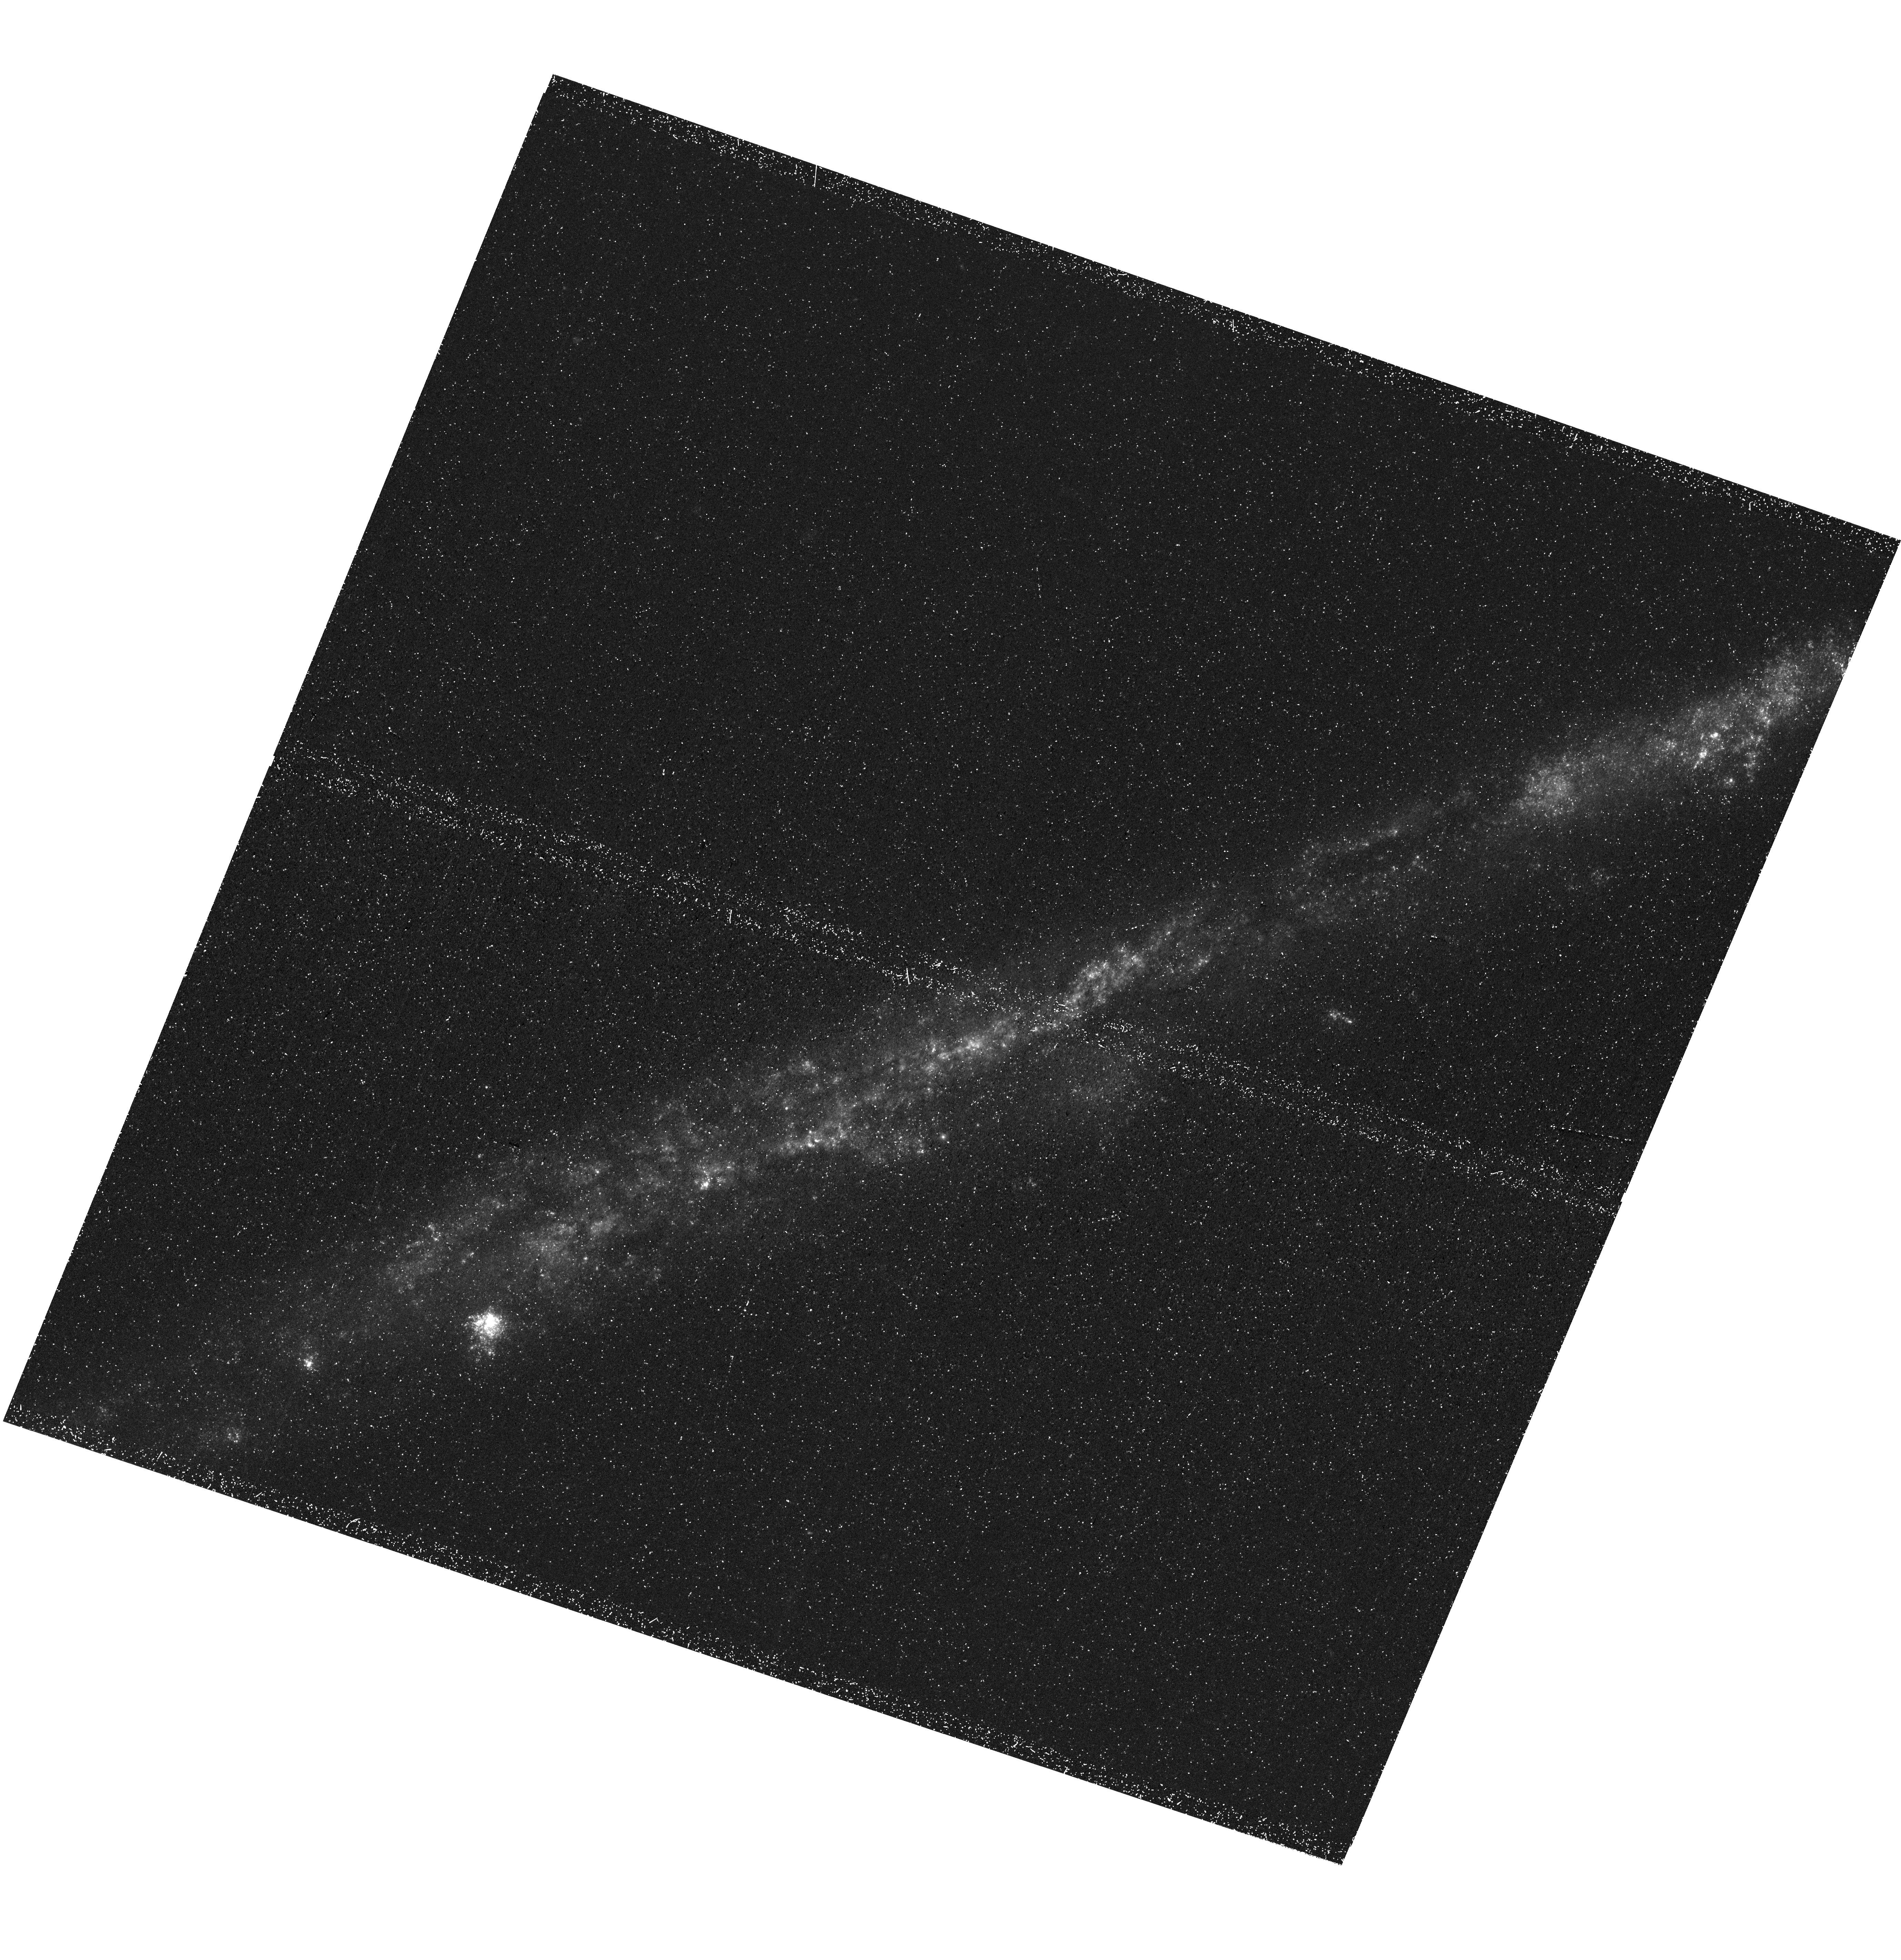
Target: NGC3044
Instrument: WFC3/UVIS
Filter: F225W
Exposure: 1.4 h
Observation ID: hst_17717_03_wfc3_uvis_f225w_ifh803

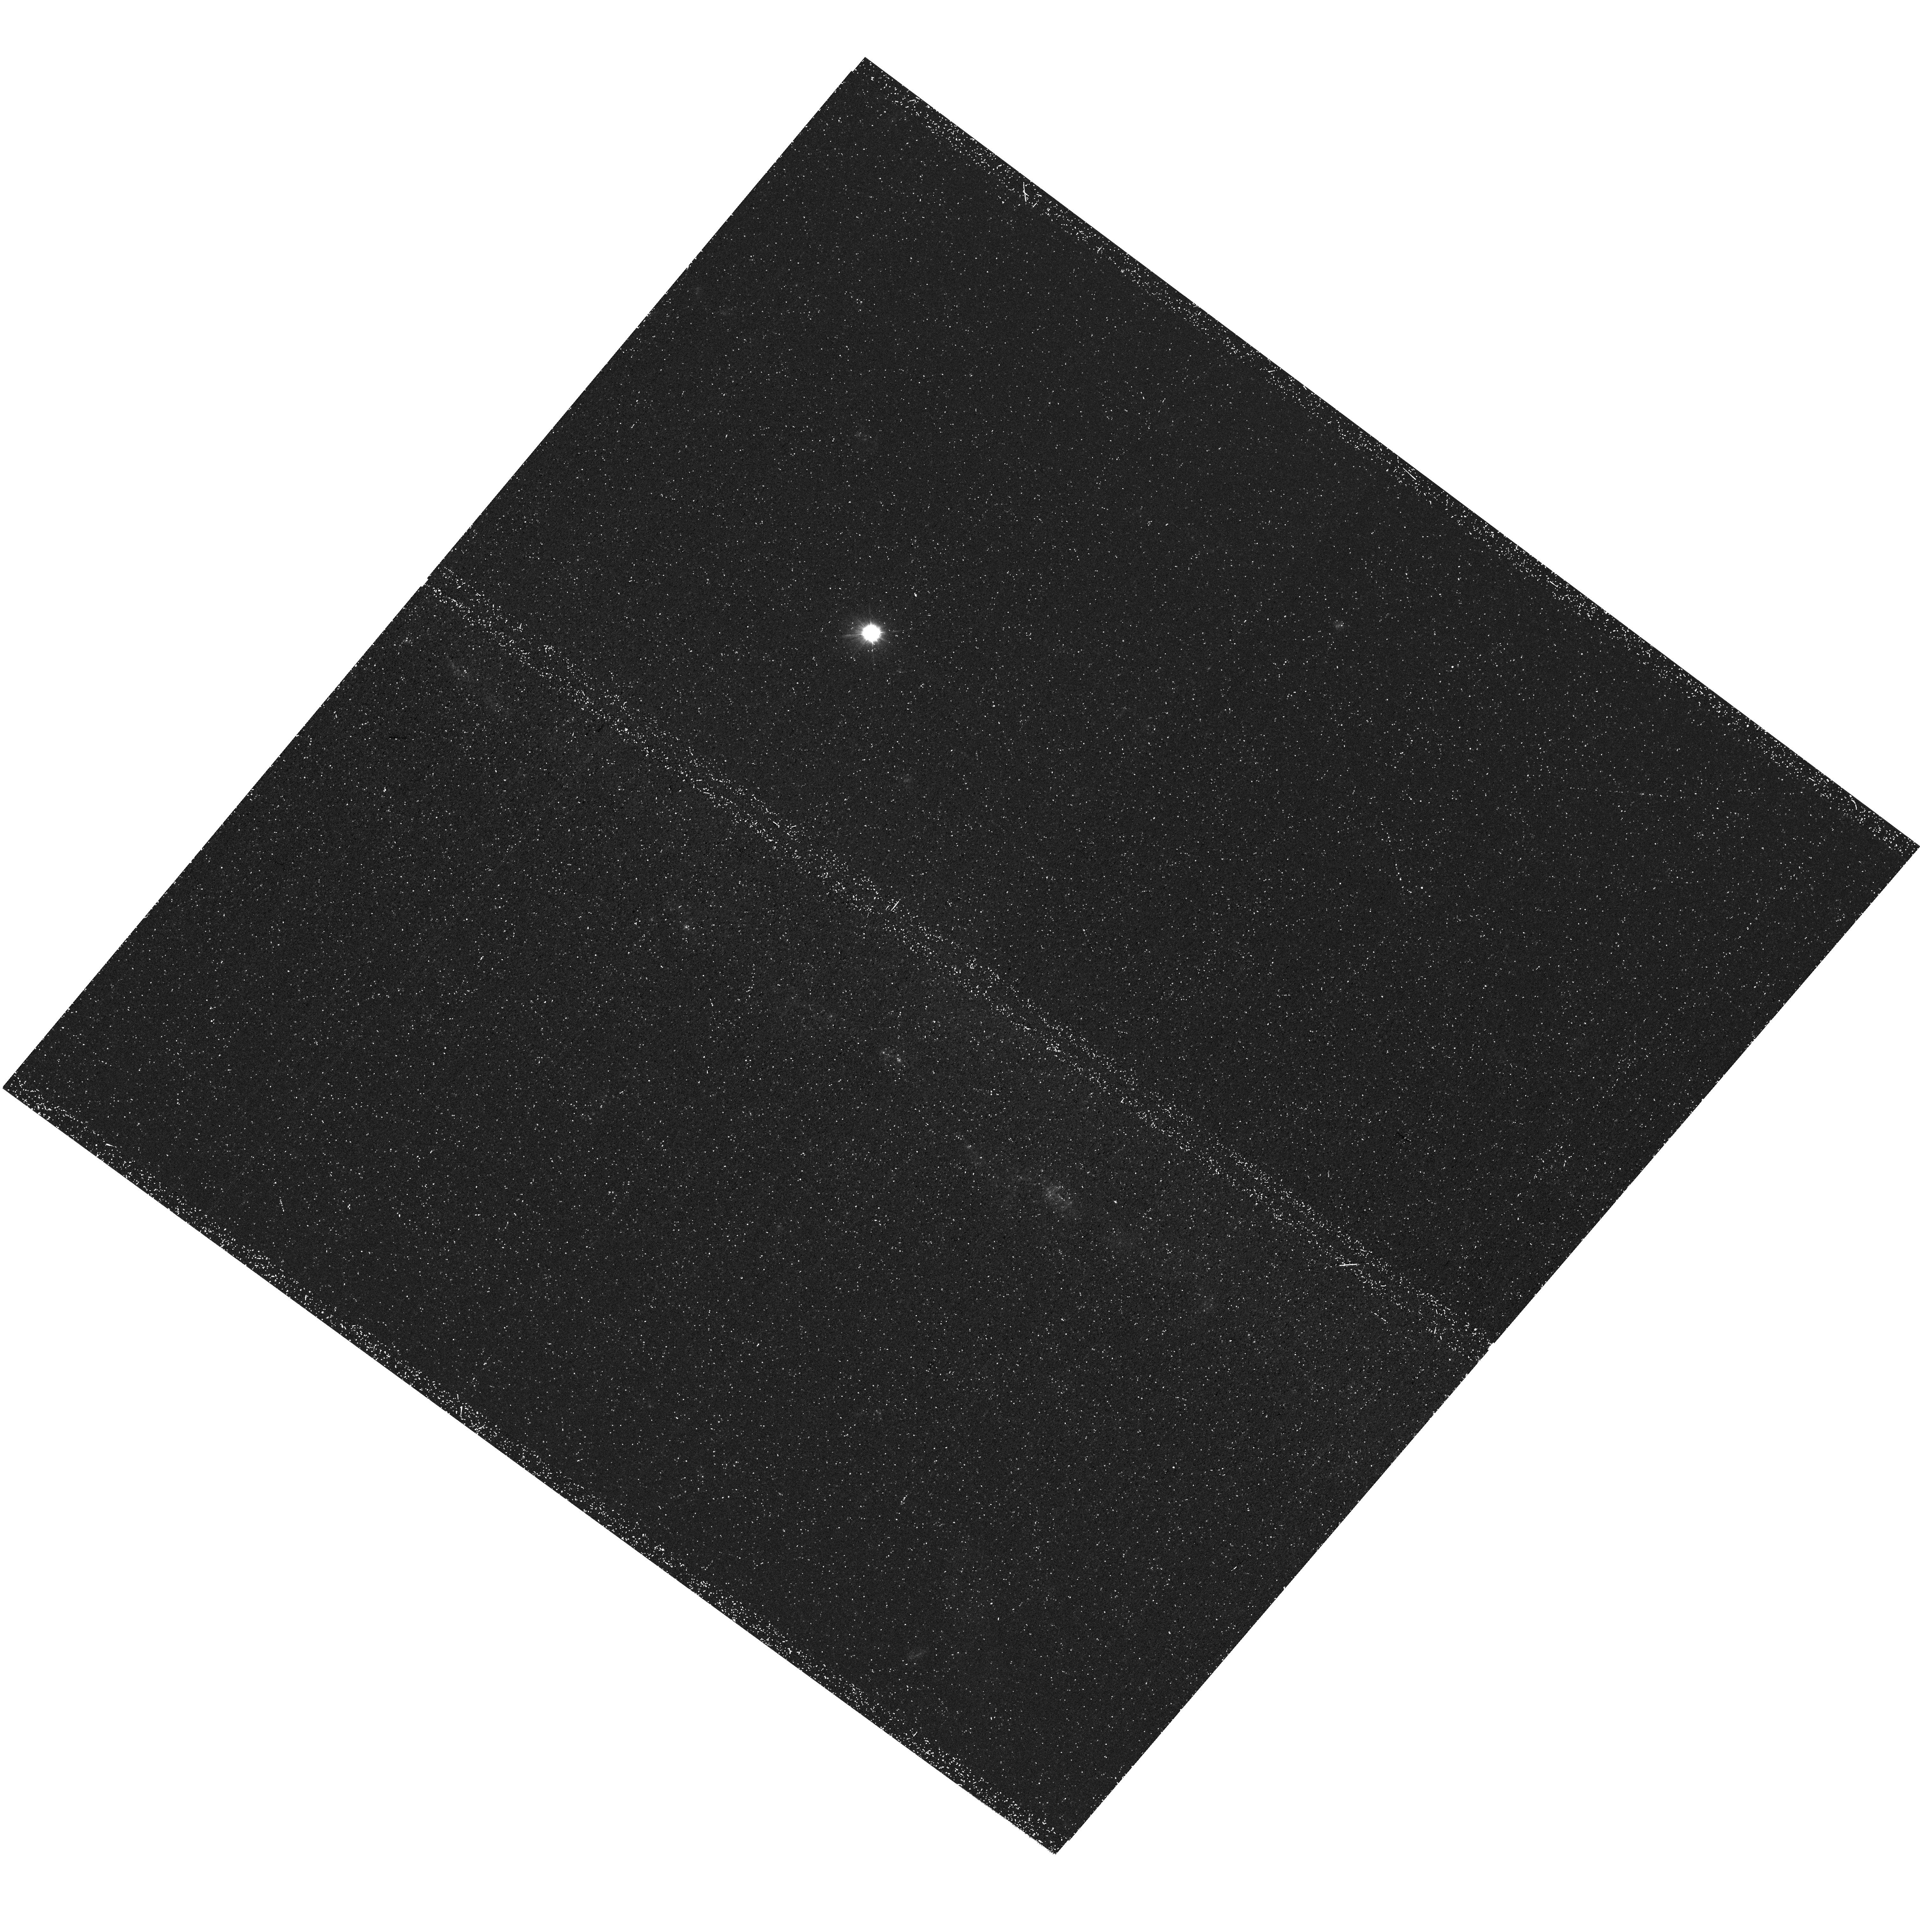
Target: NGC4217
Instrument: WFC3/UVIS
Filter: F225W
Exposure: 1.5 h
Observation ID: hst_17717_04_wfc3_uvis_f225w_ifh804

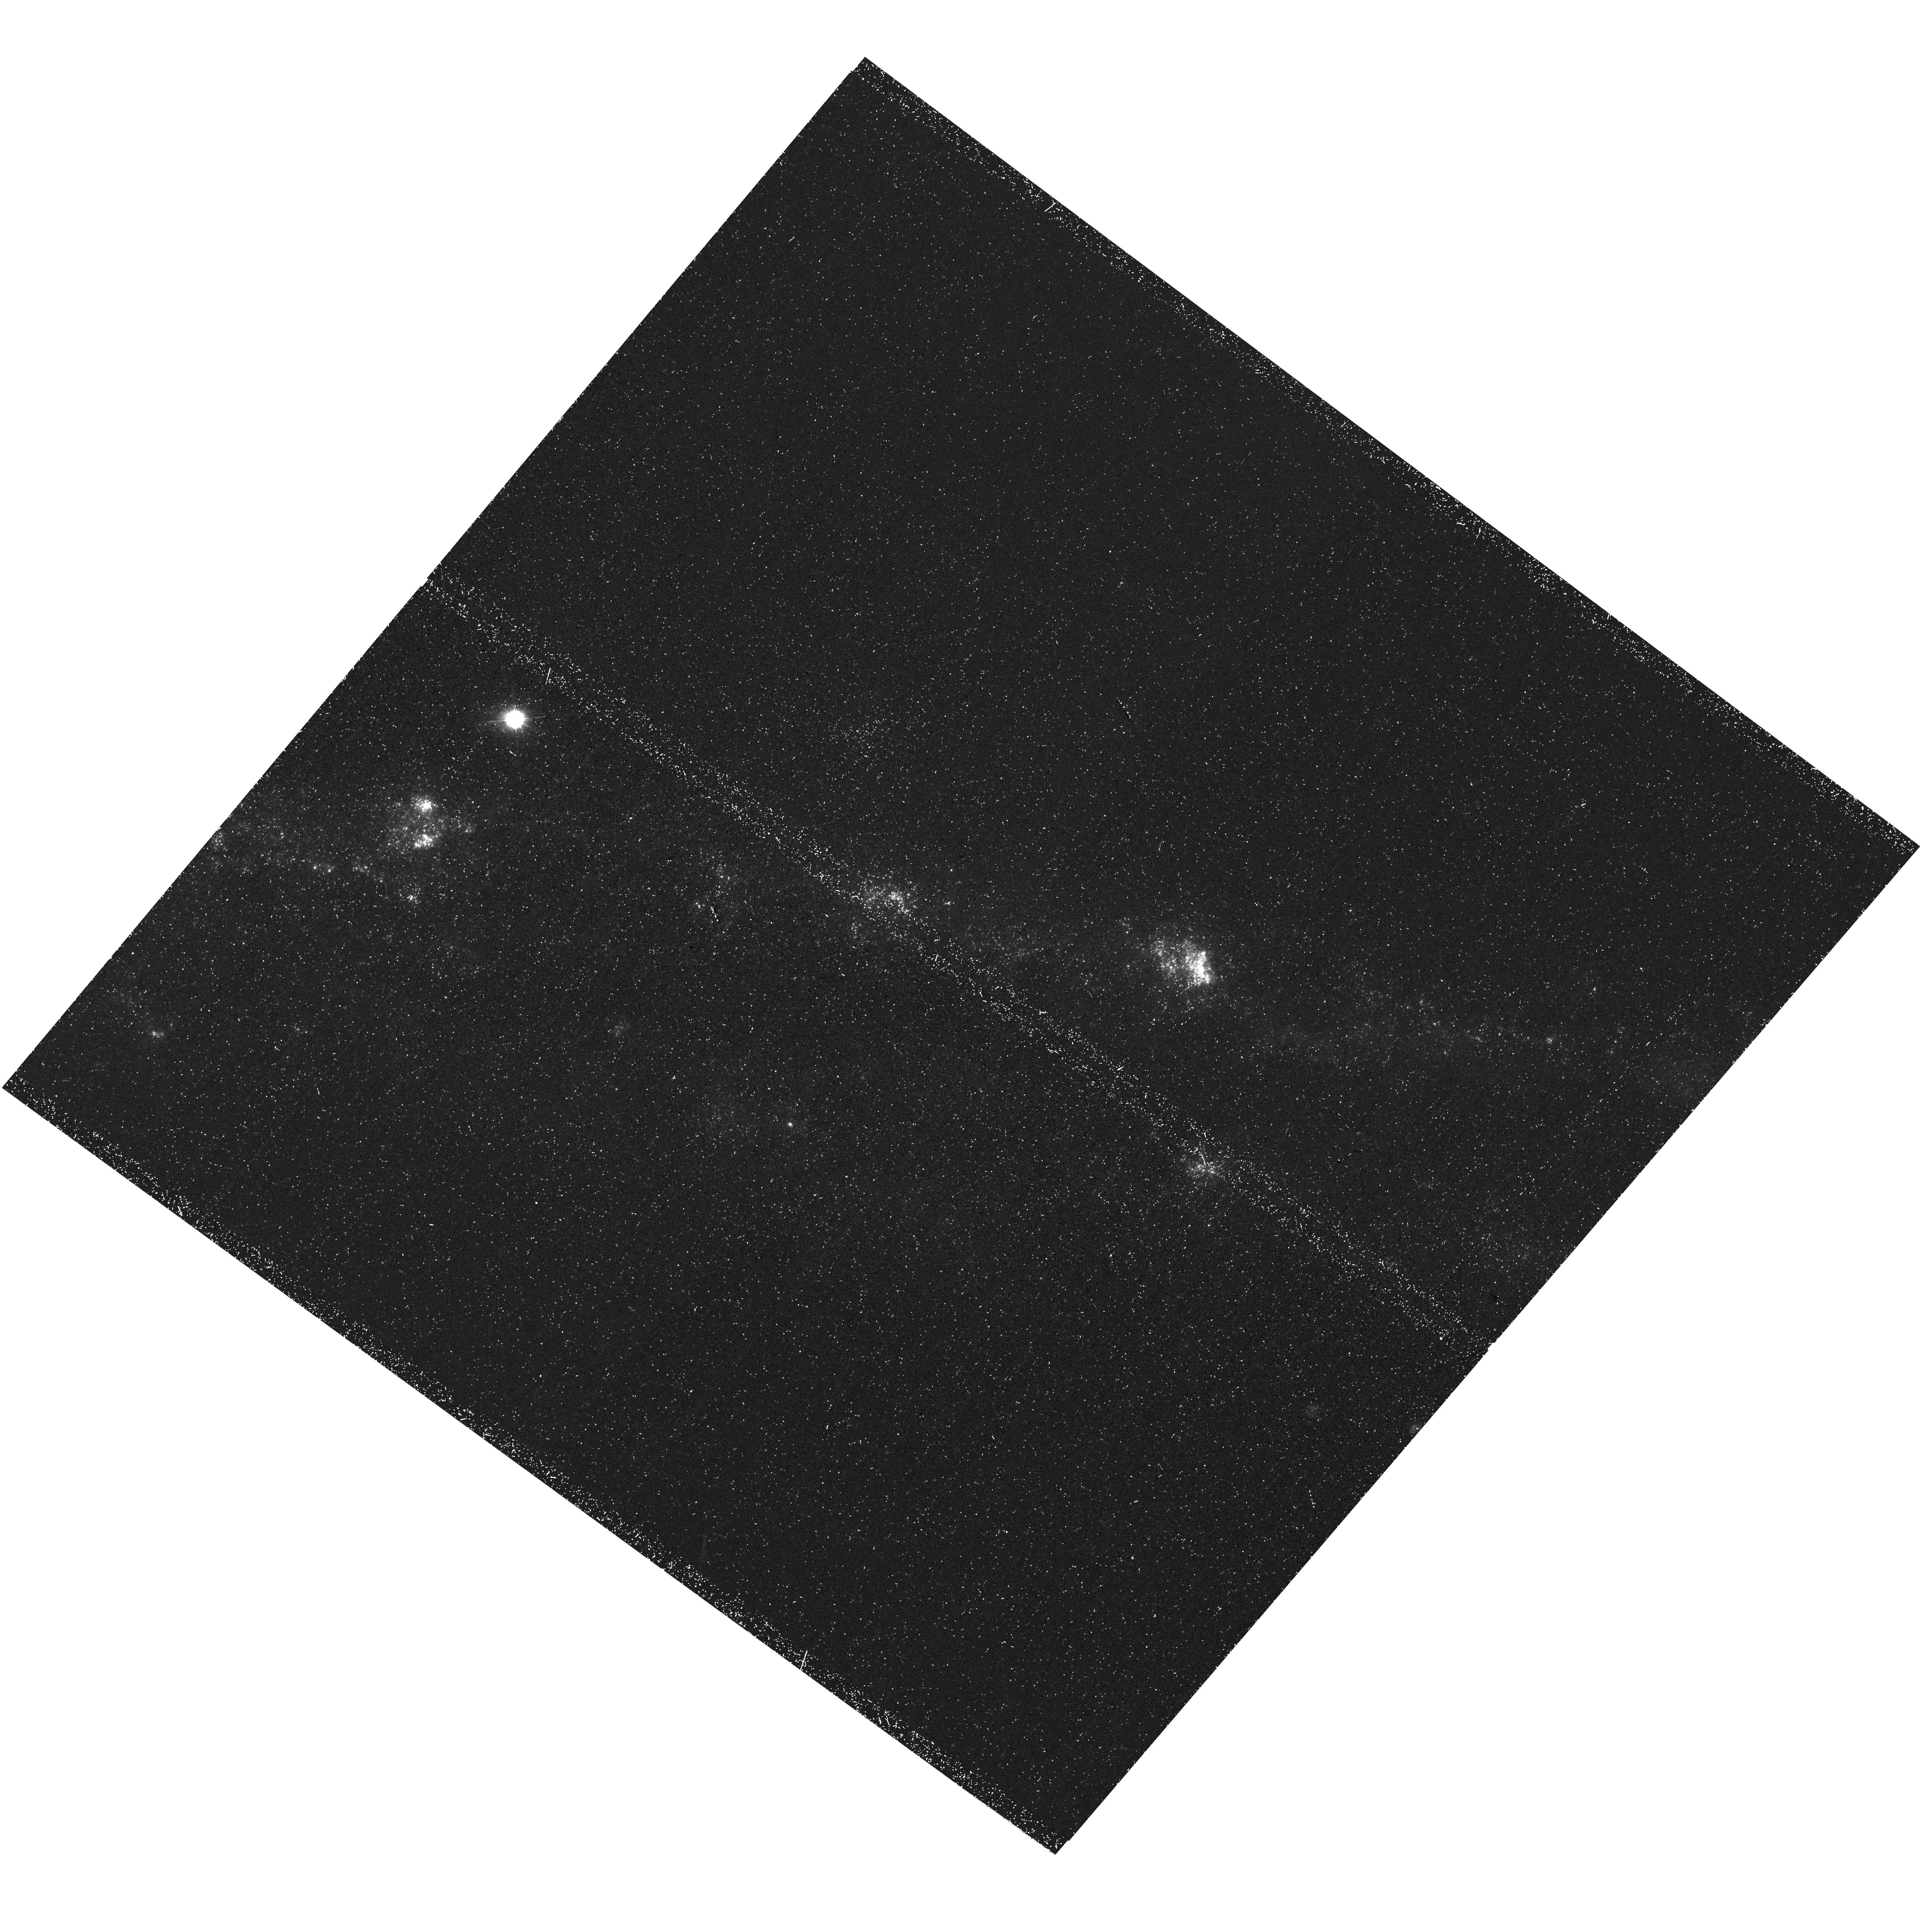
Target: NGC4517
Instrument: WFC3/UVIS
Filter: F225W
Exposure: 1.4 h
Observation ID: hst_17717_01_wfc3_uvis_f225w_ifh801

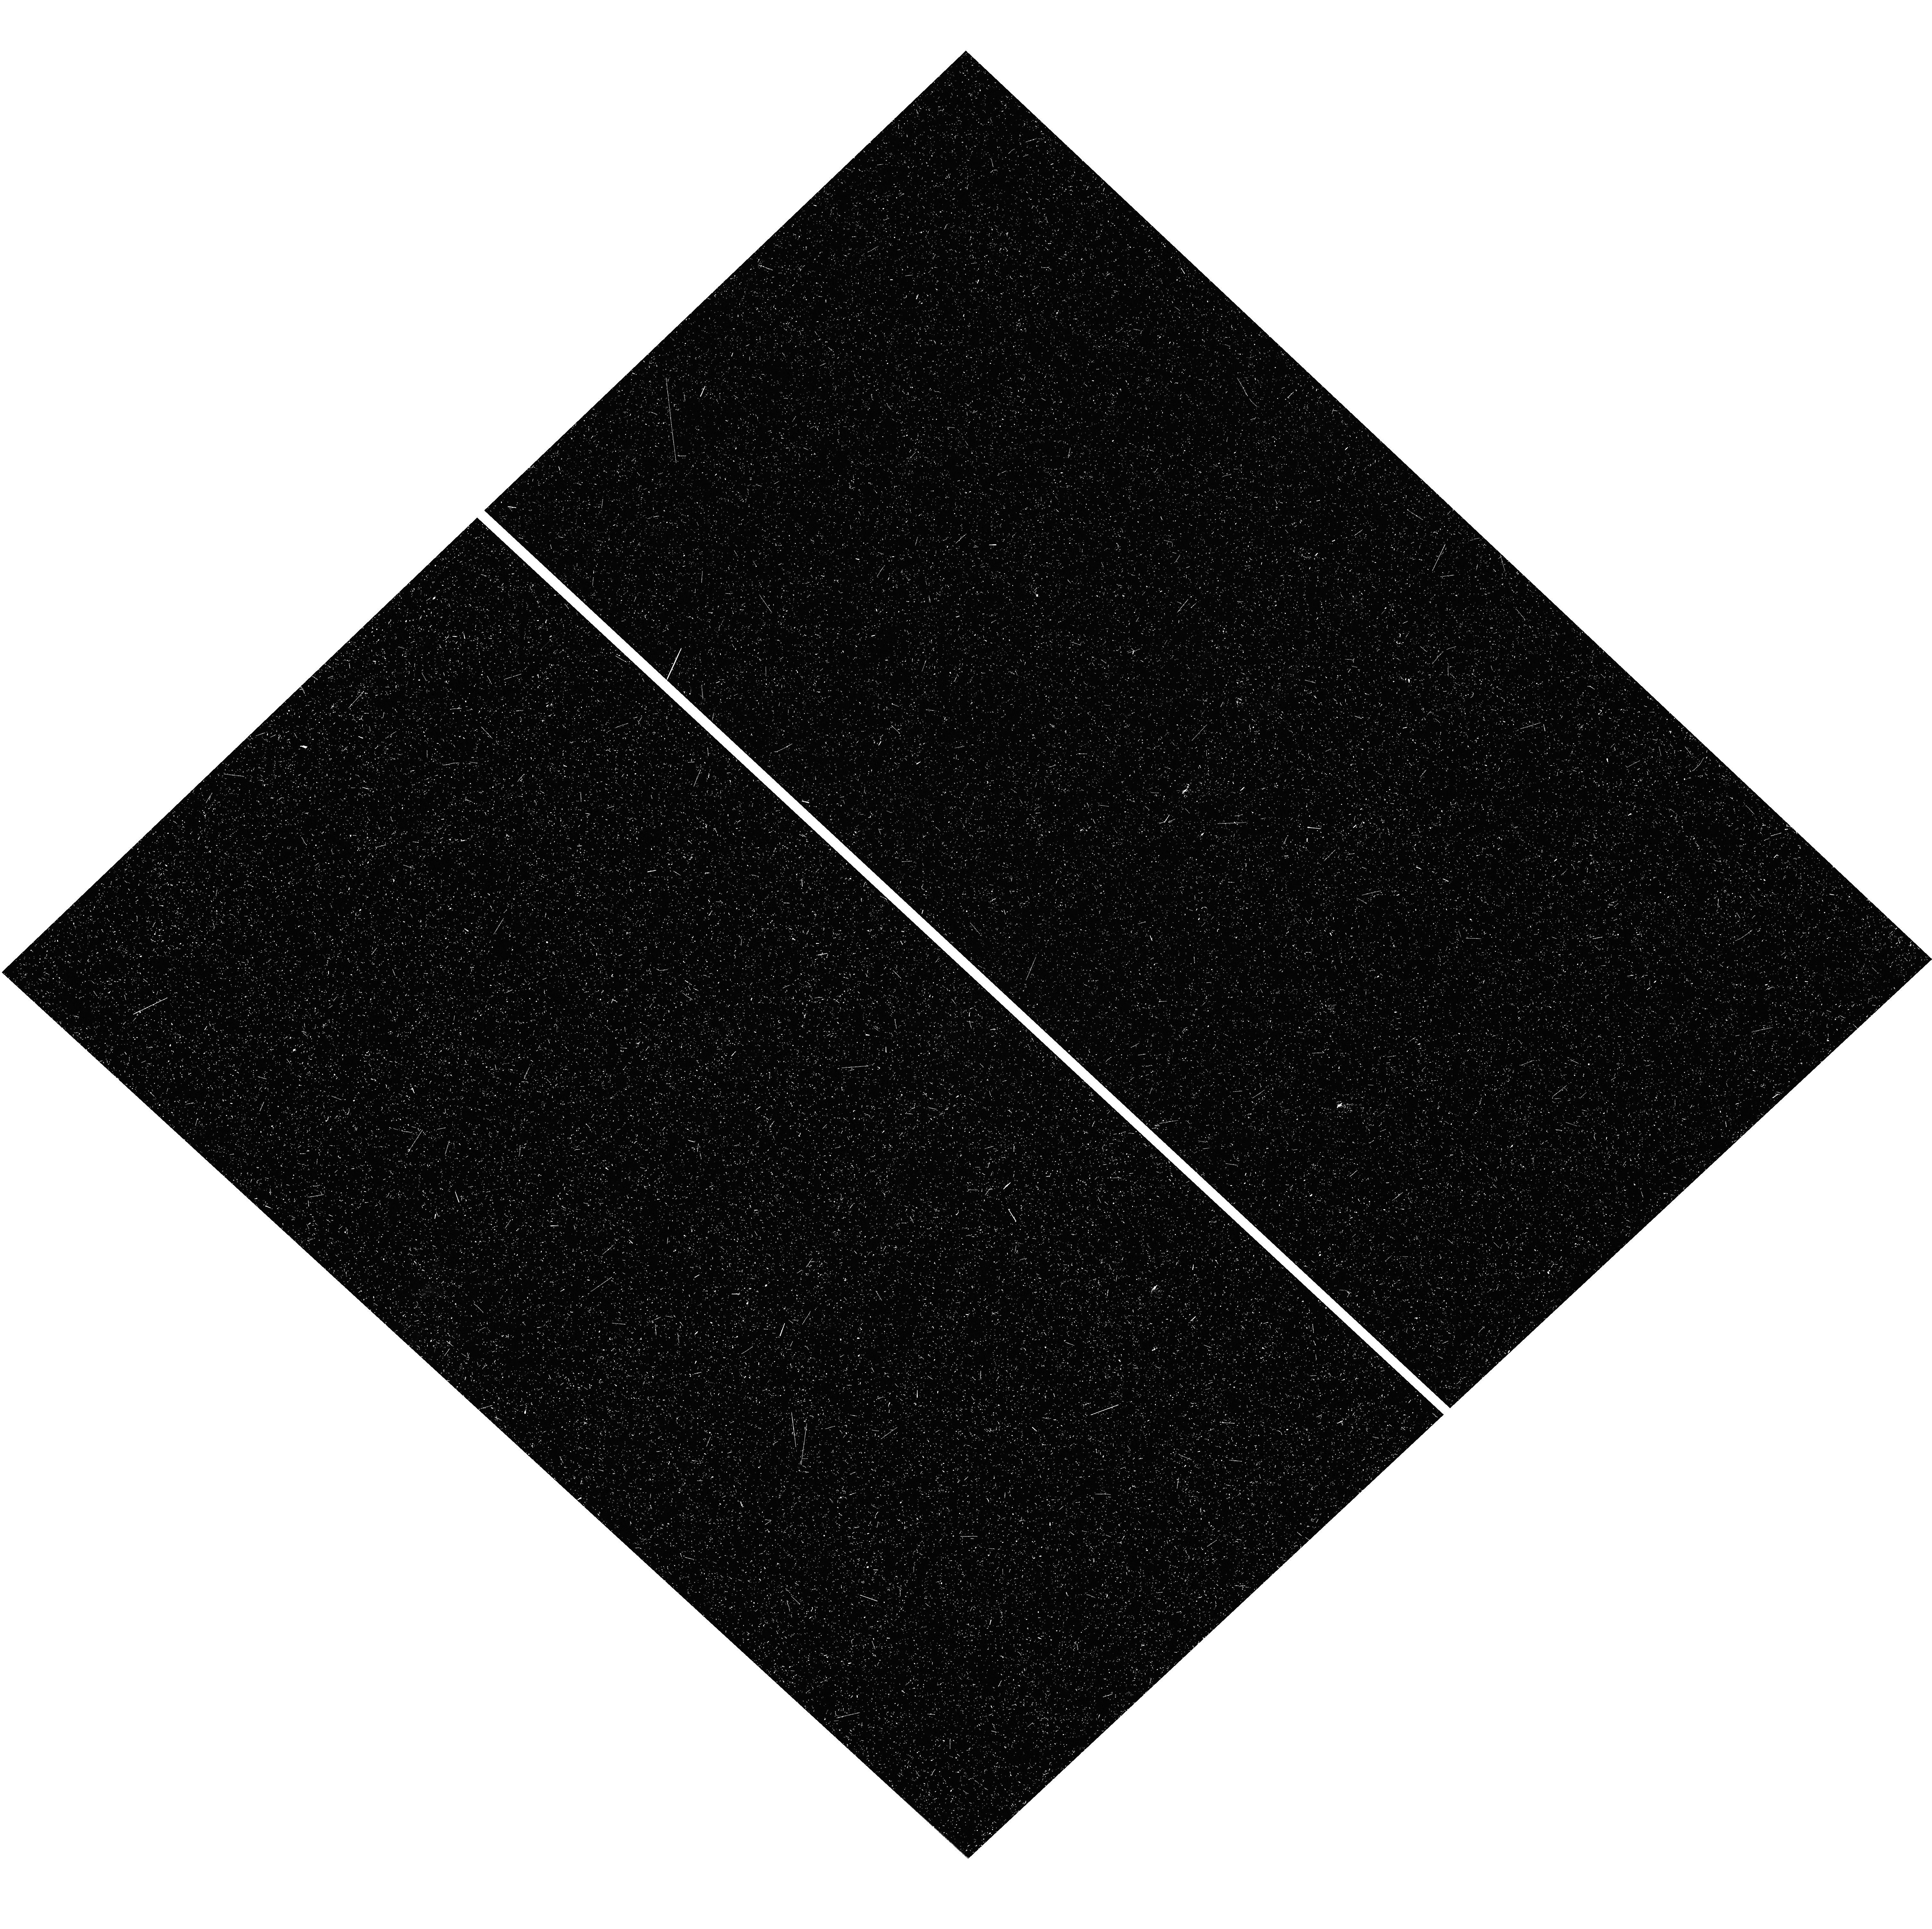
Target: NGC4565
Instrument: WFC3/UVIS
Filter: F225W
Exposure: 44 min
Observation ID: hst_17717_06_wfc3_uvis_f225w_ifh806

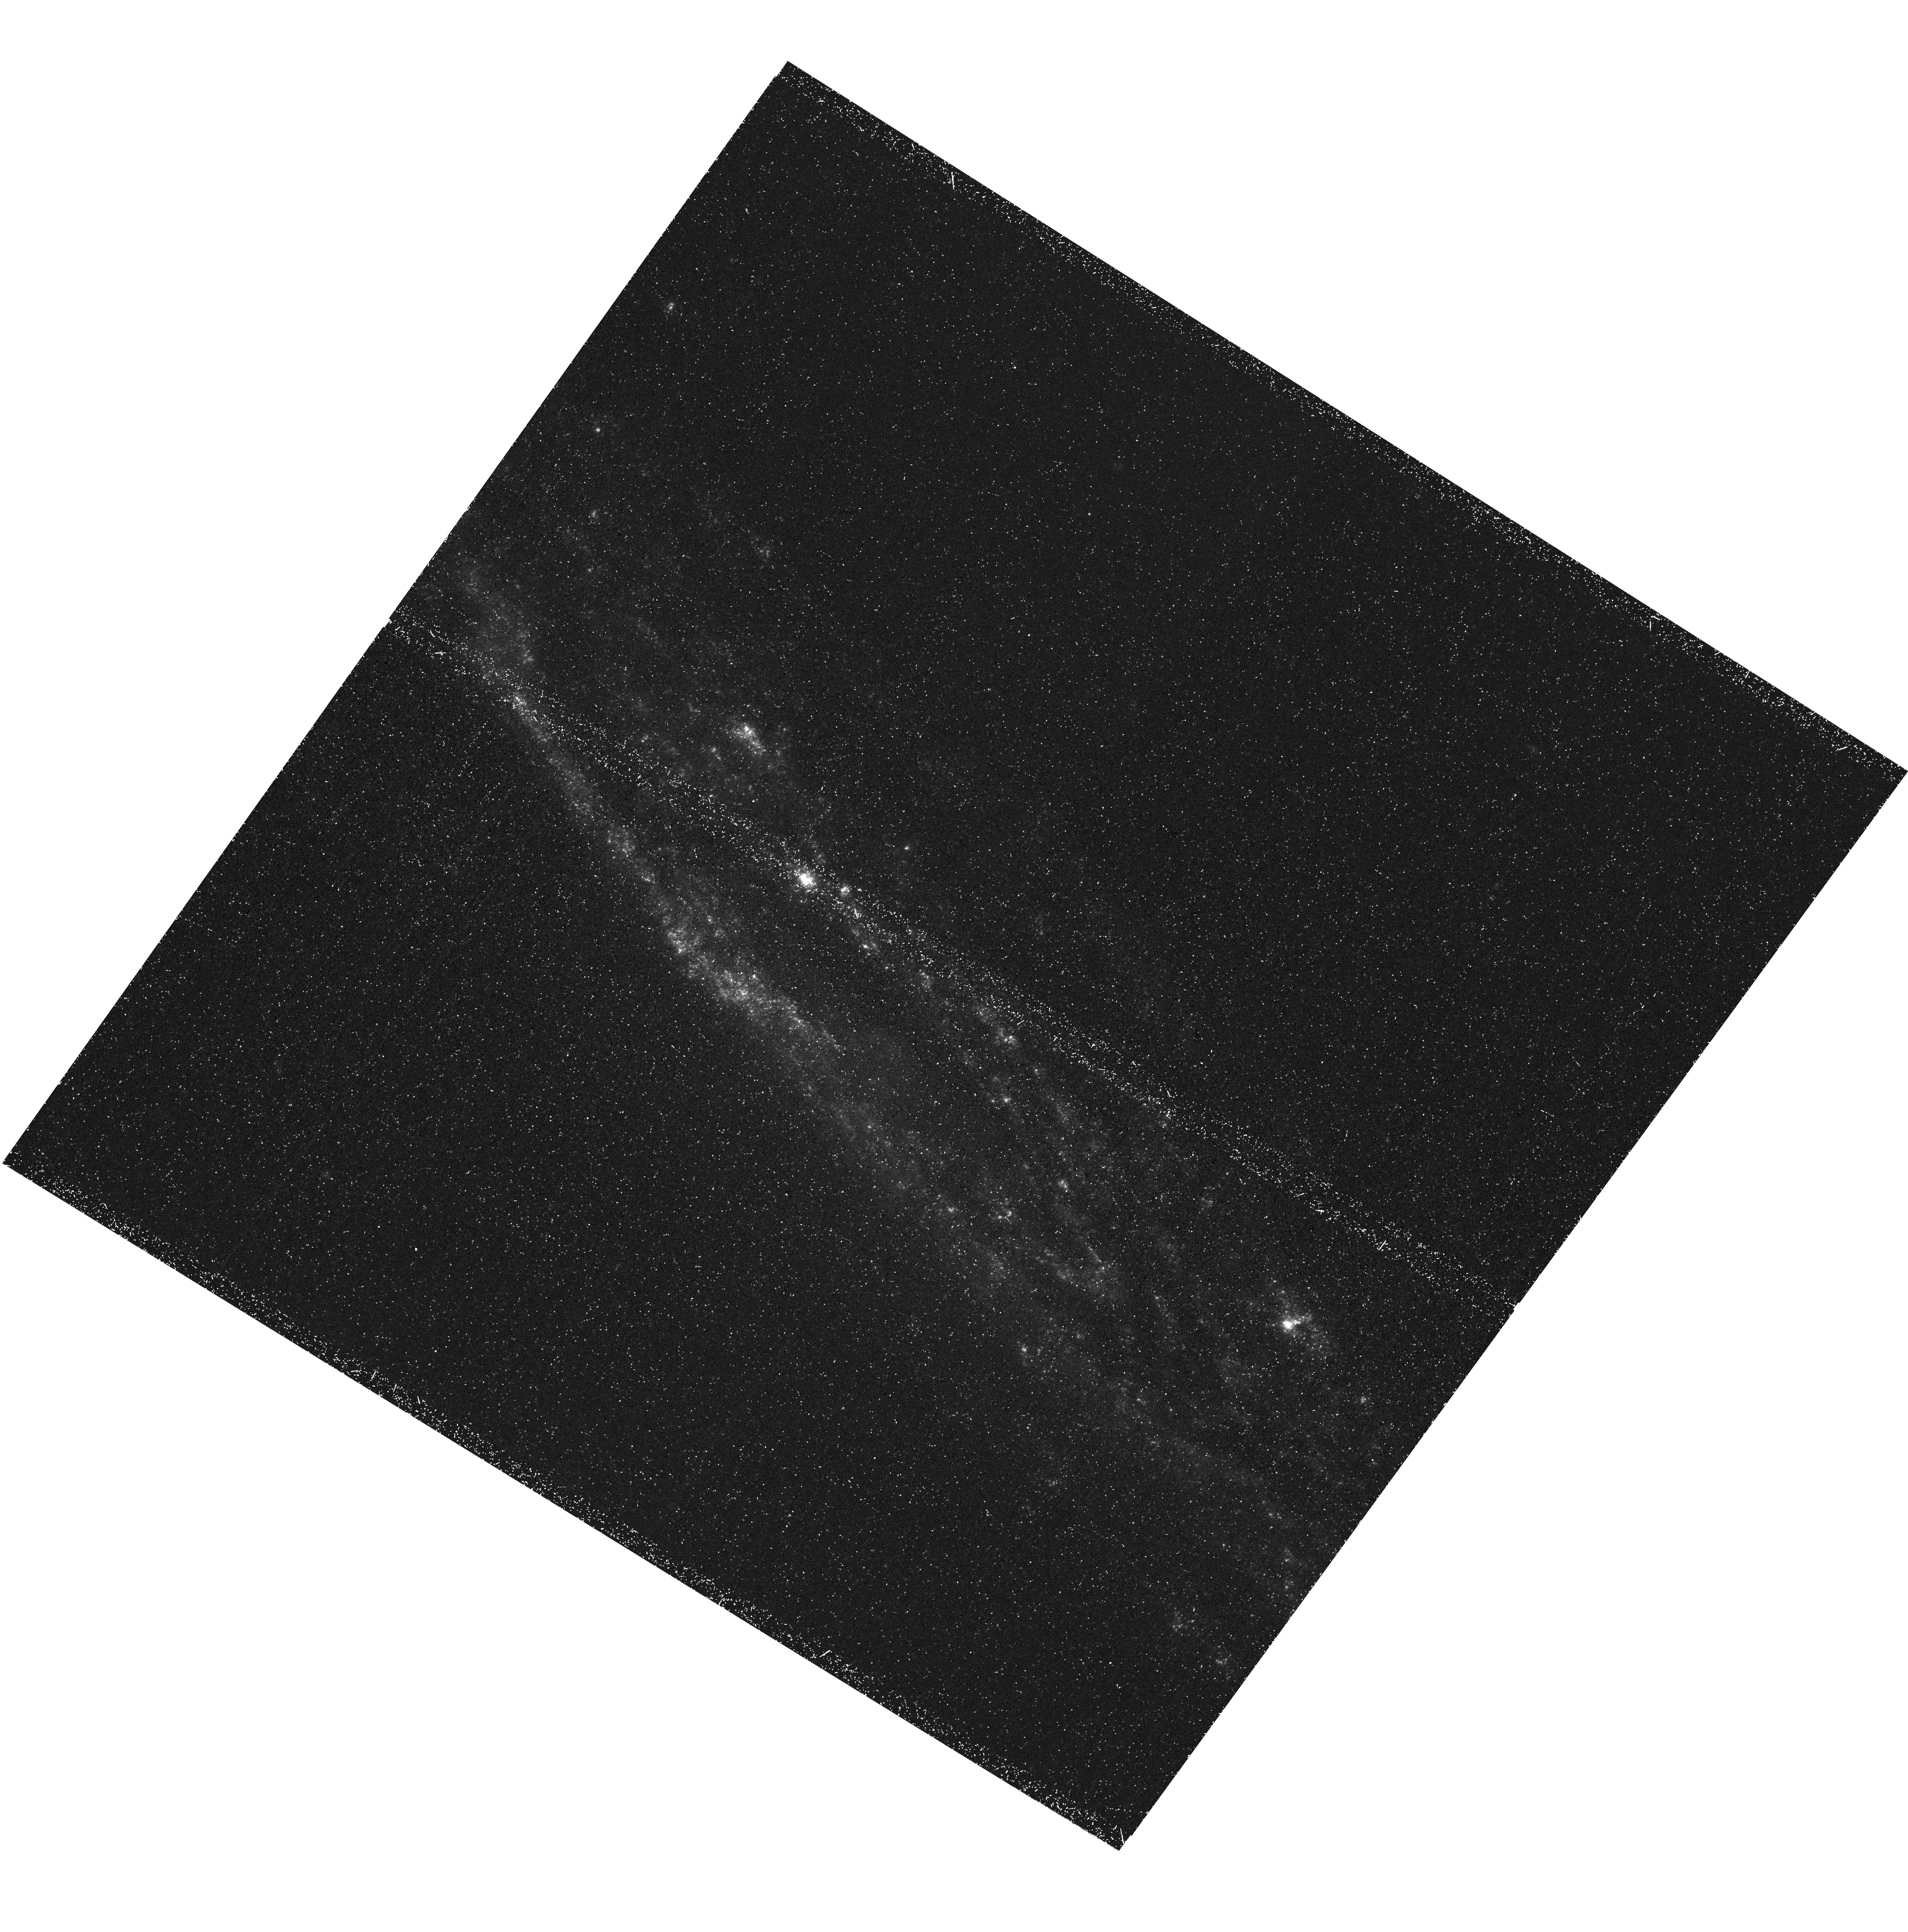
Target: NGC2683
Instrument: WFC3/UVIS
Filter: F225W
Exposure: 1.5 h
Observation ID: hst_17717_05_wfc3_uvis_f225w_ifh805

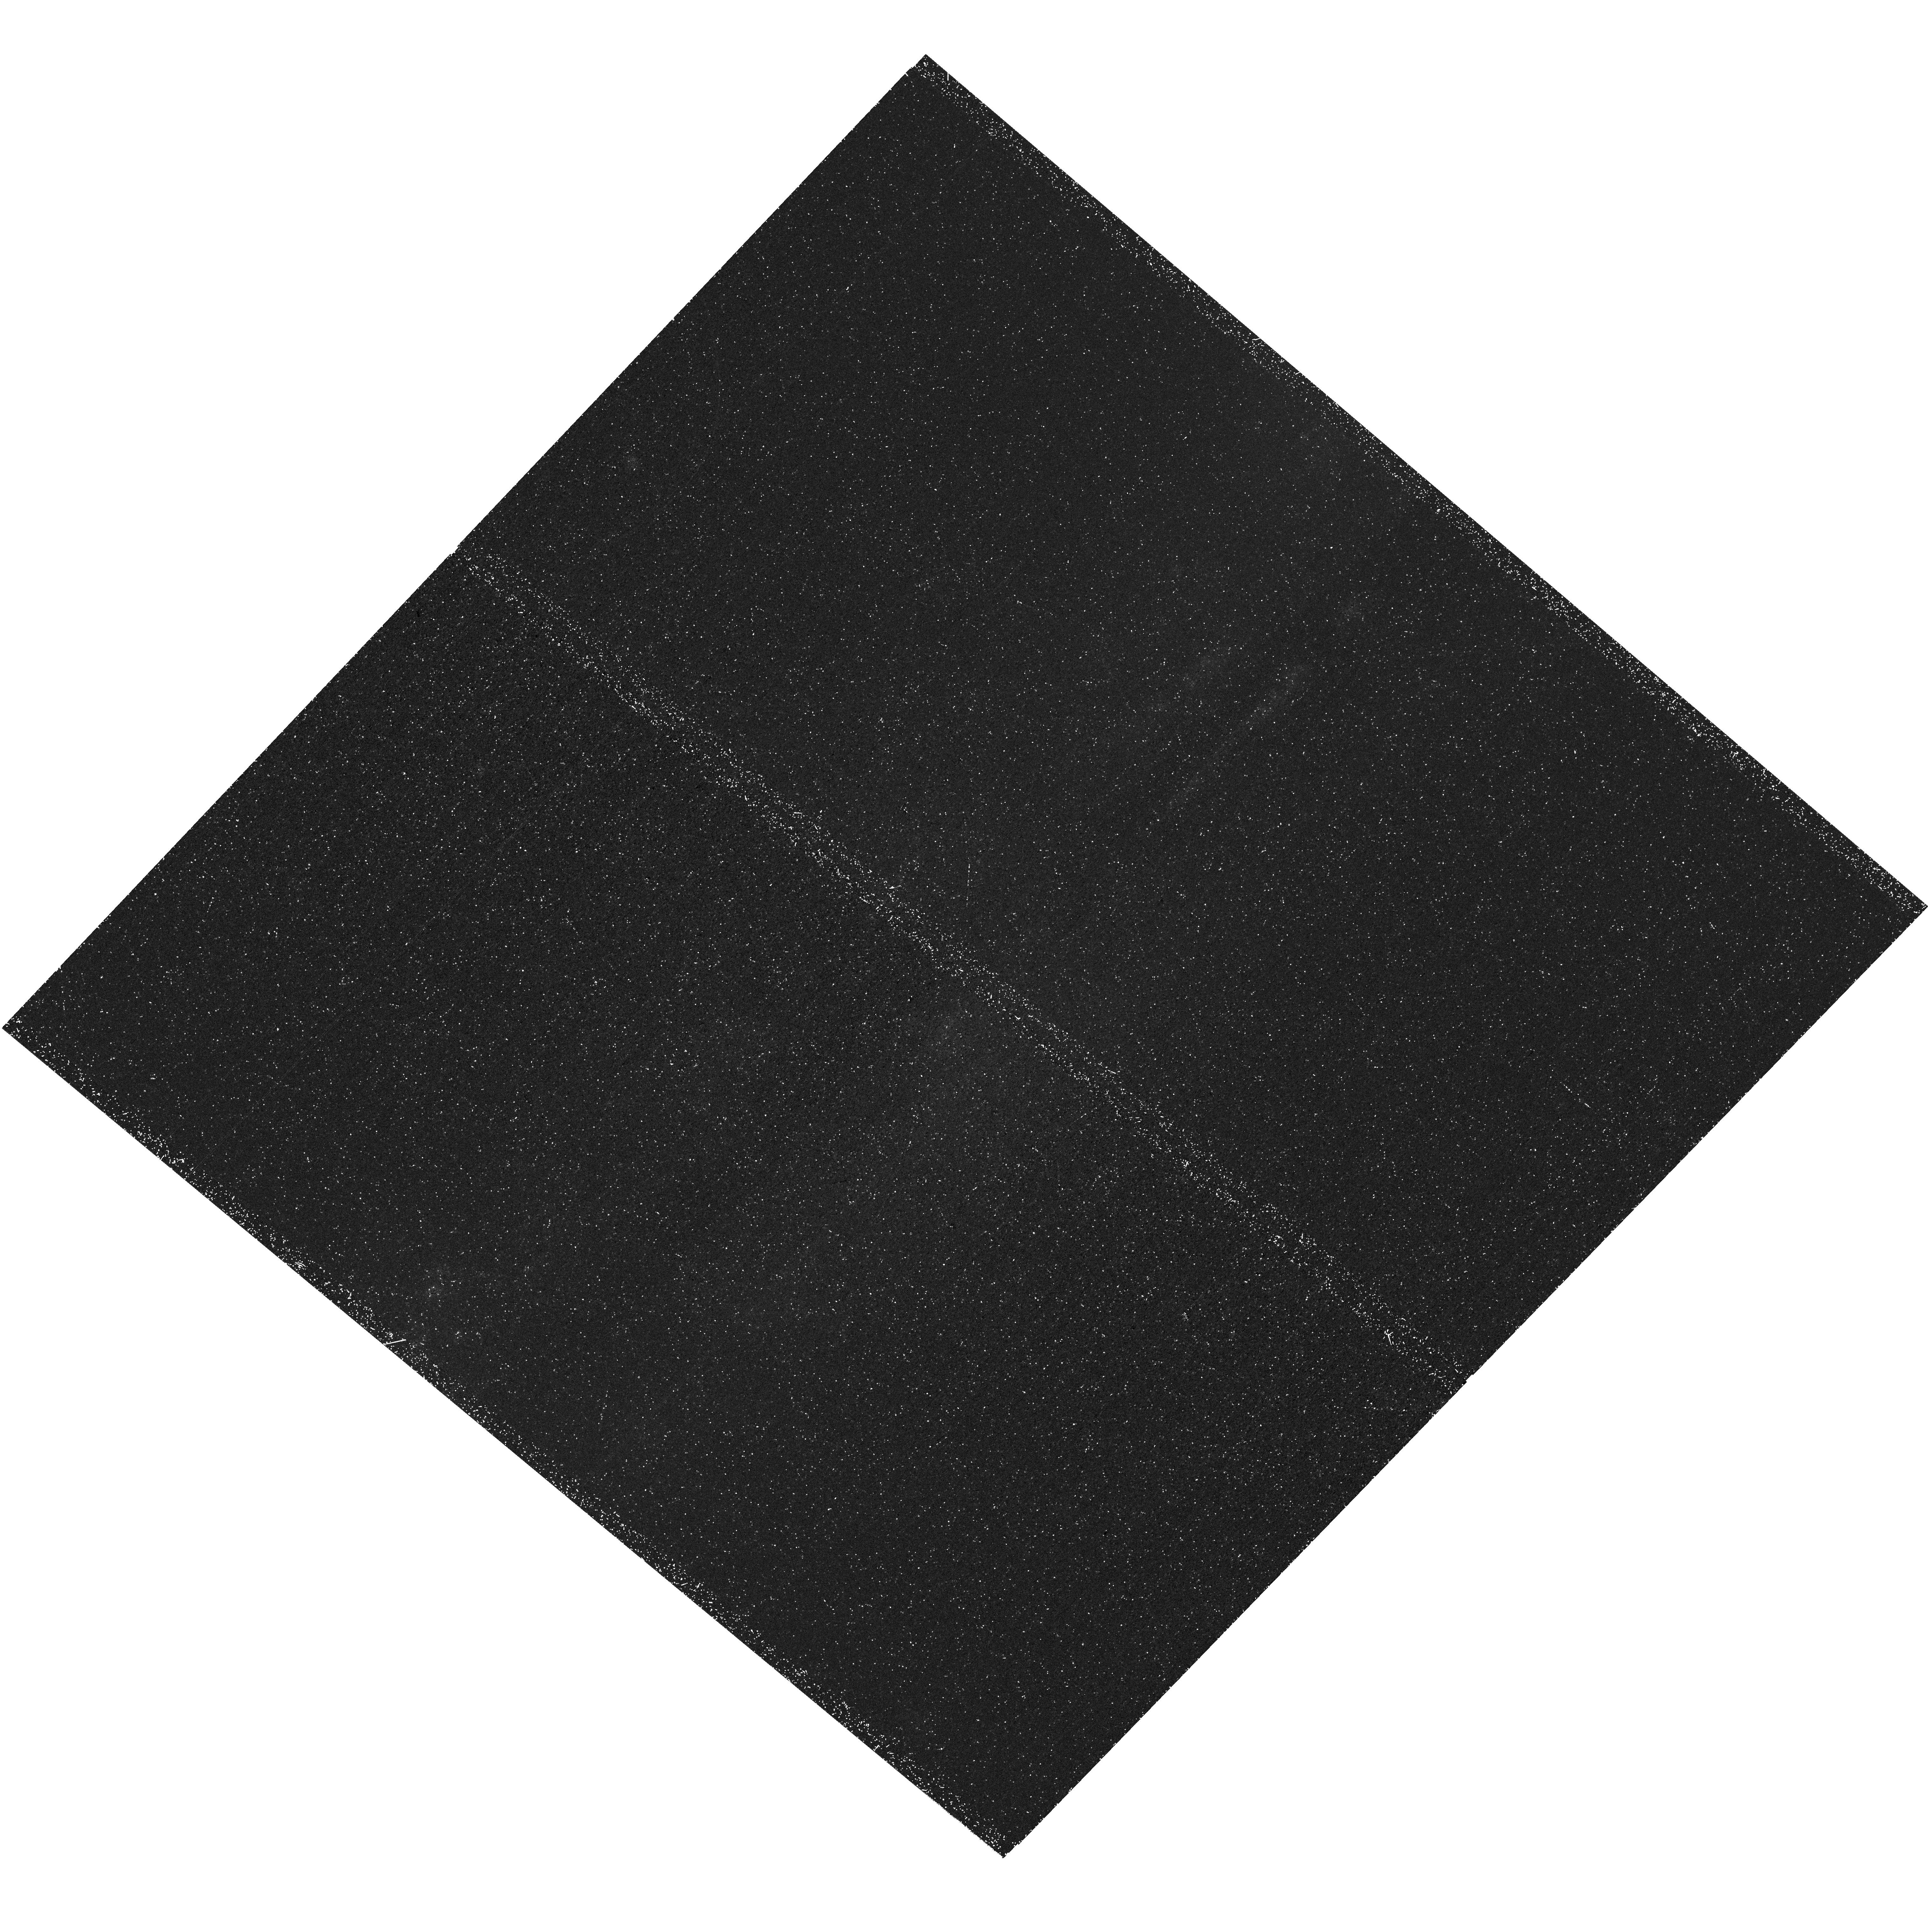
Target: NGC4565
Instrument: WFC3/UVIS
Filter: F225W
Exposure: 1.5 h
Observation ID: hst_17717_02_wfc3_uvis_f225w_ifh802

Resolving the Origins of Extraplanar Dust using UV Reflection Nebulae (PI: Boettcher, Erin)

Dusty outflows from star-forming regions trace the circulation of mass and metals between galaxy disks and their gaseous environments. As much as half of the dust in the local universe may be found outside of galaxy disks, but we do not know what physical mechanisms dominate the dust transport. The morphology of the extraplanar dust is a key indicator of dust transport by ejective feedback through galactic chimneys (clumpy/filamentary) or by radiation pressure (smooth). However, the dust morphology is unknown at distances of more than a kiloparsec from the disks of normal, star-forming galaxies. At these distances, UV light scattered by dust grains provides a powerful tool for detecting the dust, but these reflection nebulae are unresolved by GALEX and Swift observations. We propose to resolve these nebulae using HST/WFC3 F225W imaging of six nearby, normal ~L* galaxies (five new observations, one archival). These observations will determine whether ejective feedback or radiation pressure dominates the dust transport out of galaxy disks with and without active chimney-mode feedback, as seen in H-alpha images. This pilot program will also enable efficient and precise measurements of the metal mass found in the expelled dust in a future program. These objectives are essential for understanding the physical processes that regulate star formation by coupling the mass and metal reservoirs of the interstellar and circumgalactic media.